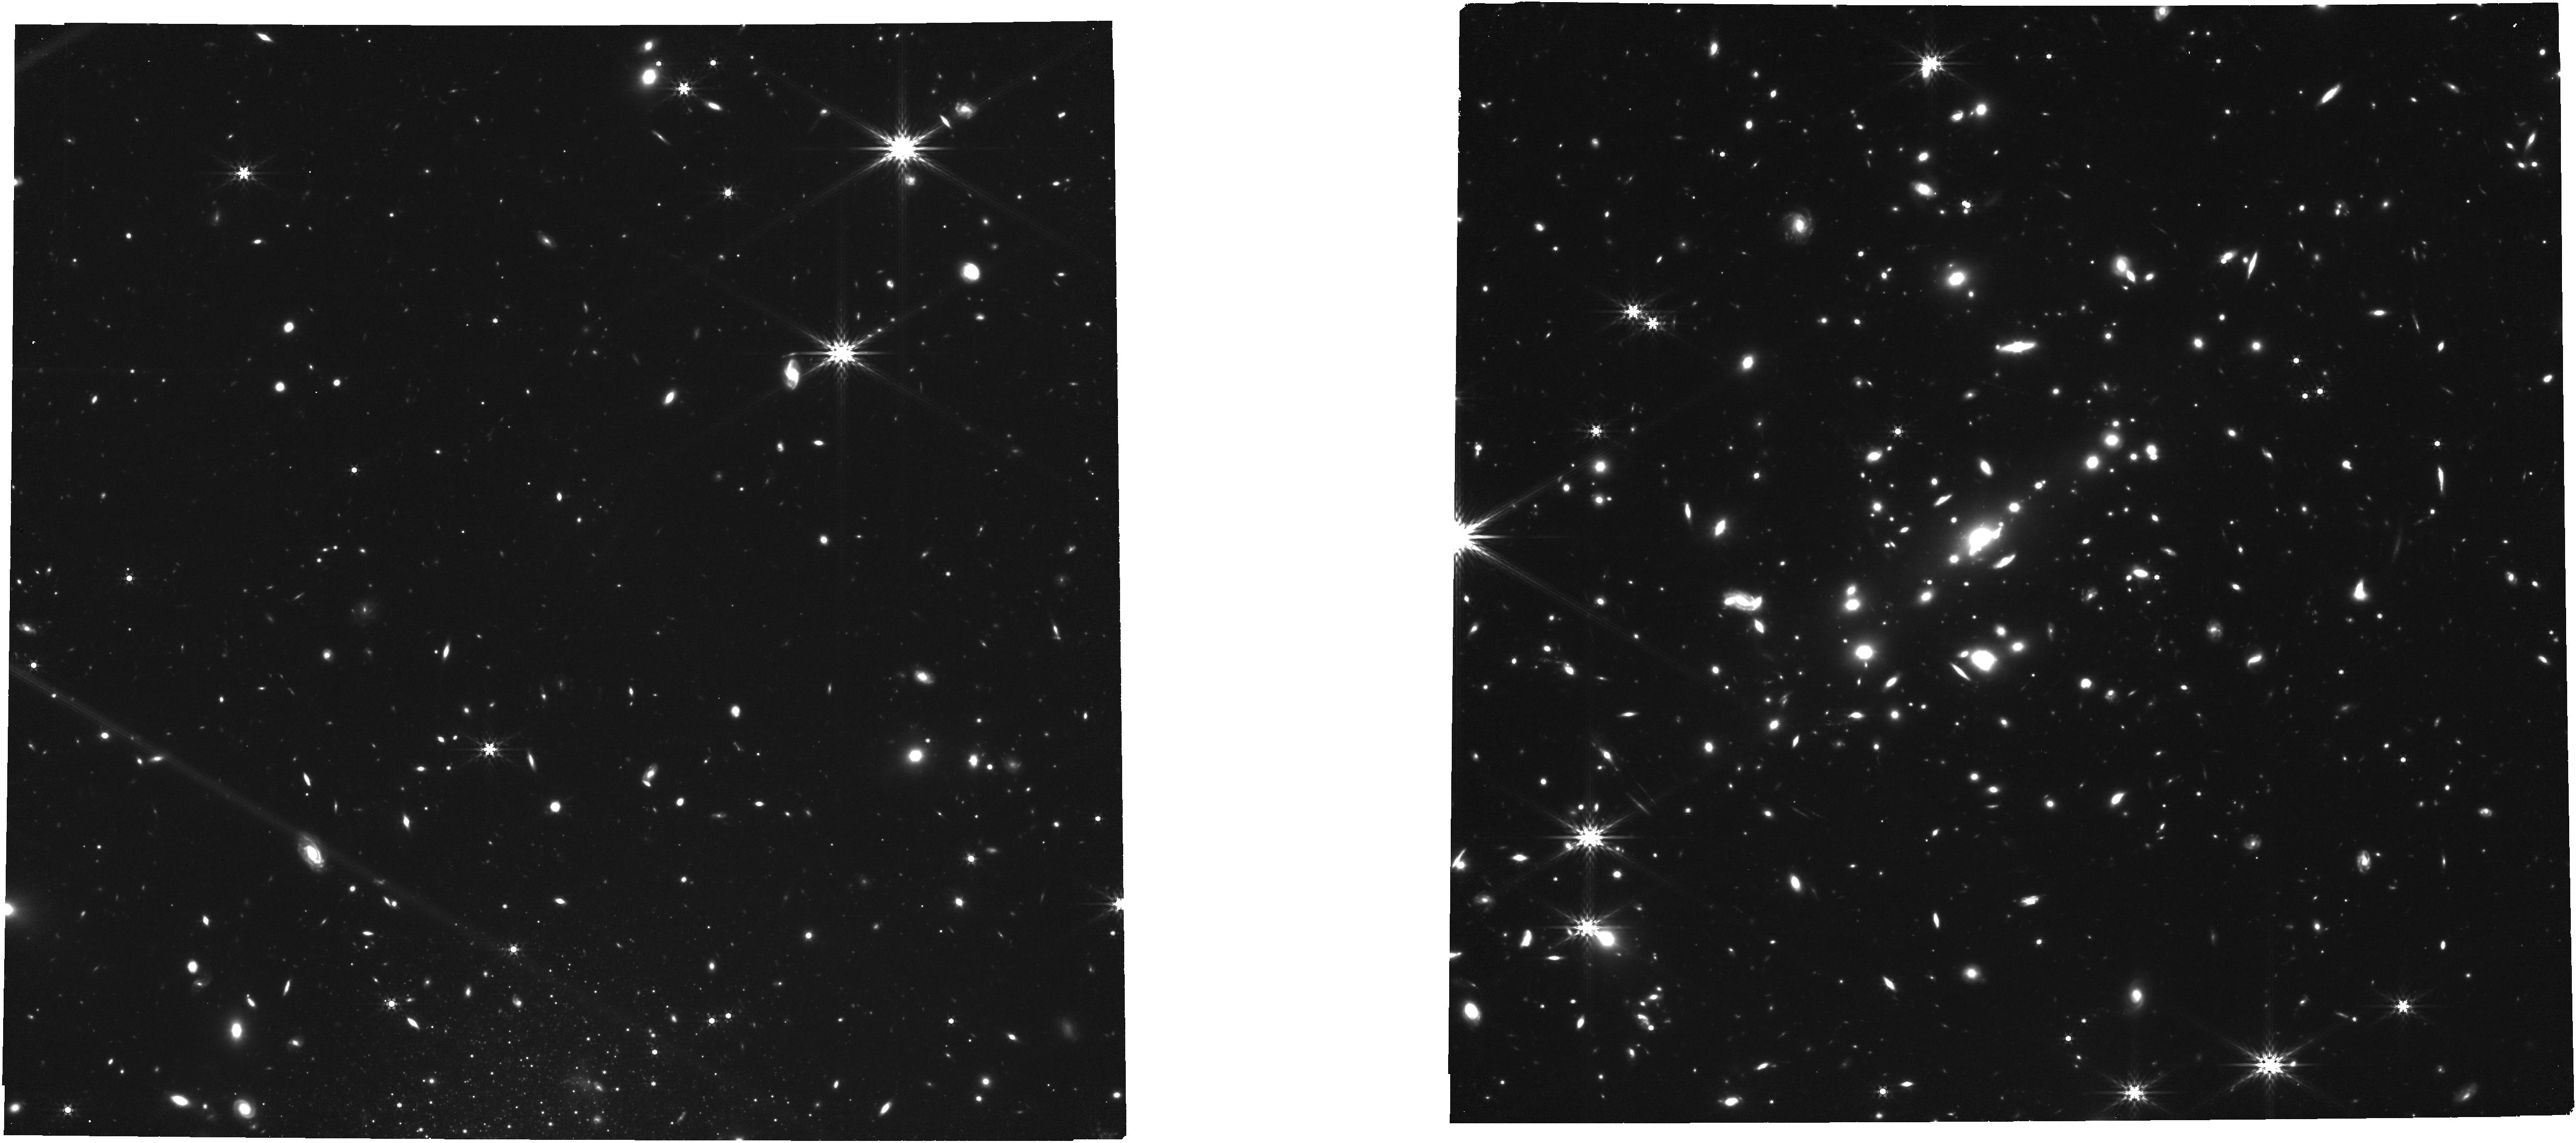
Target: SPT0615-57. Instrument: NIRCAM. Filter: F444W. Exposure: 49 min. Observation ID: jw04212-o001_t001_nircam_clear-f444w

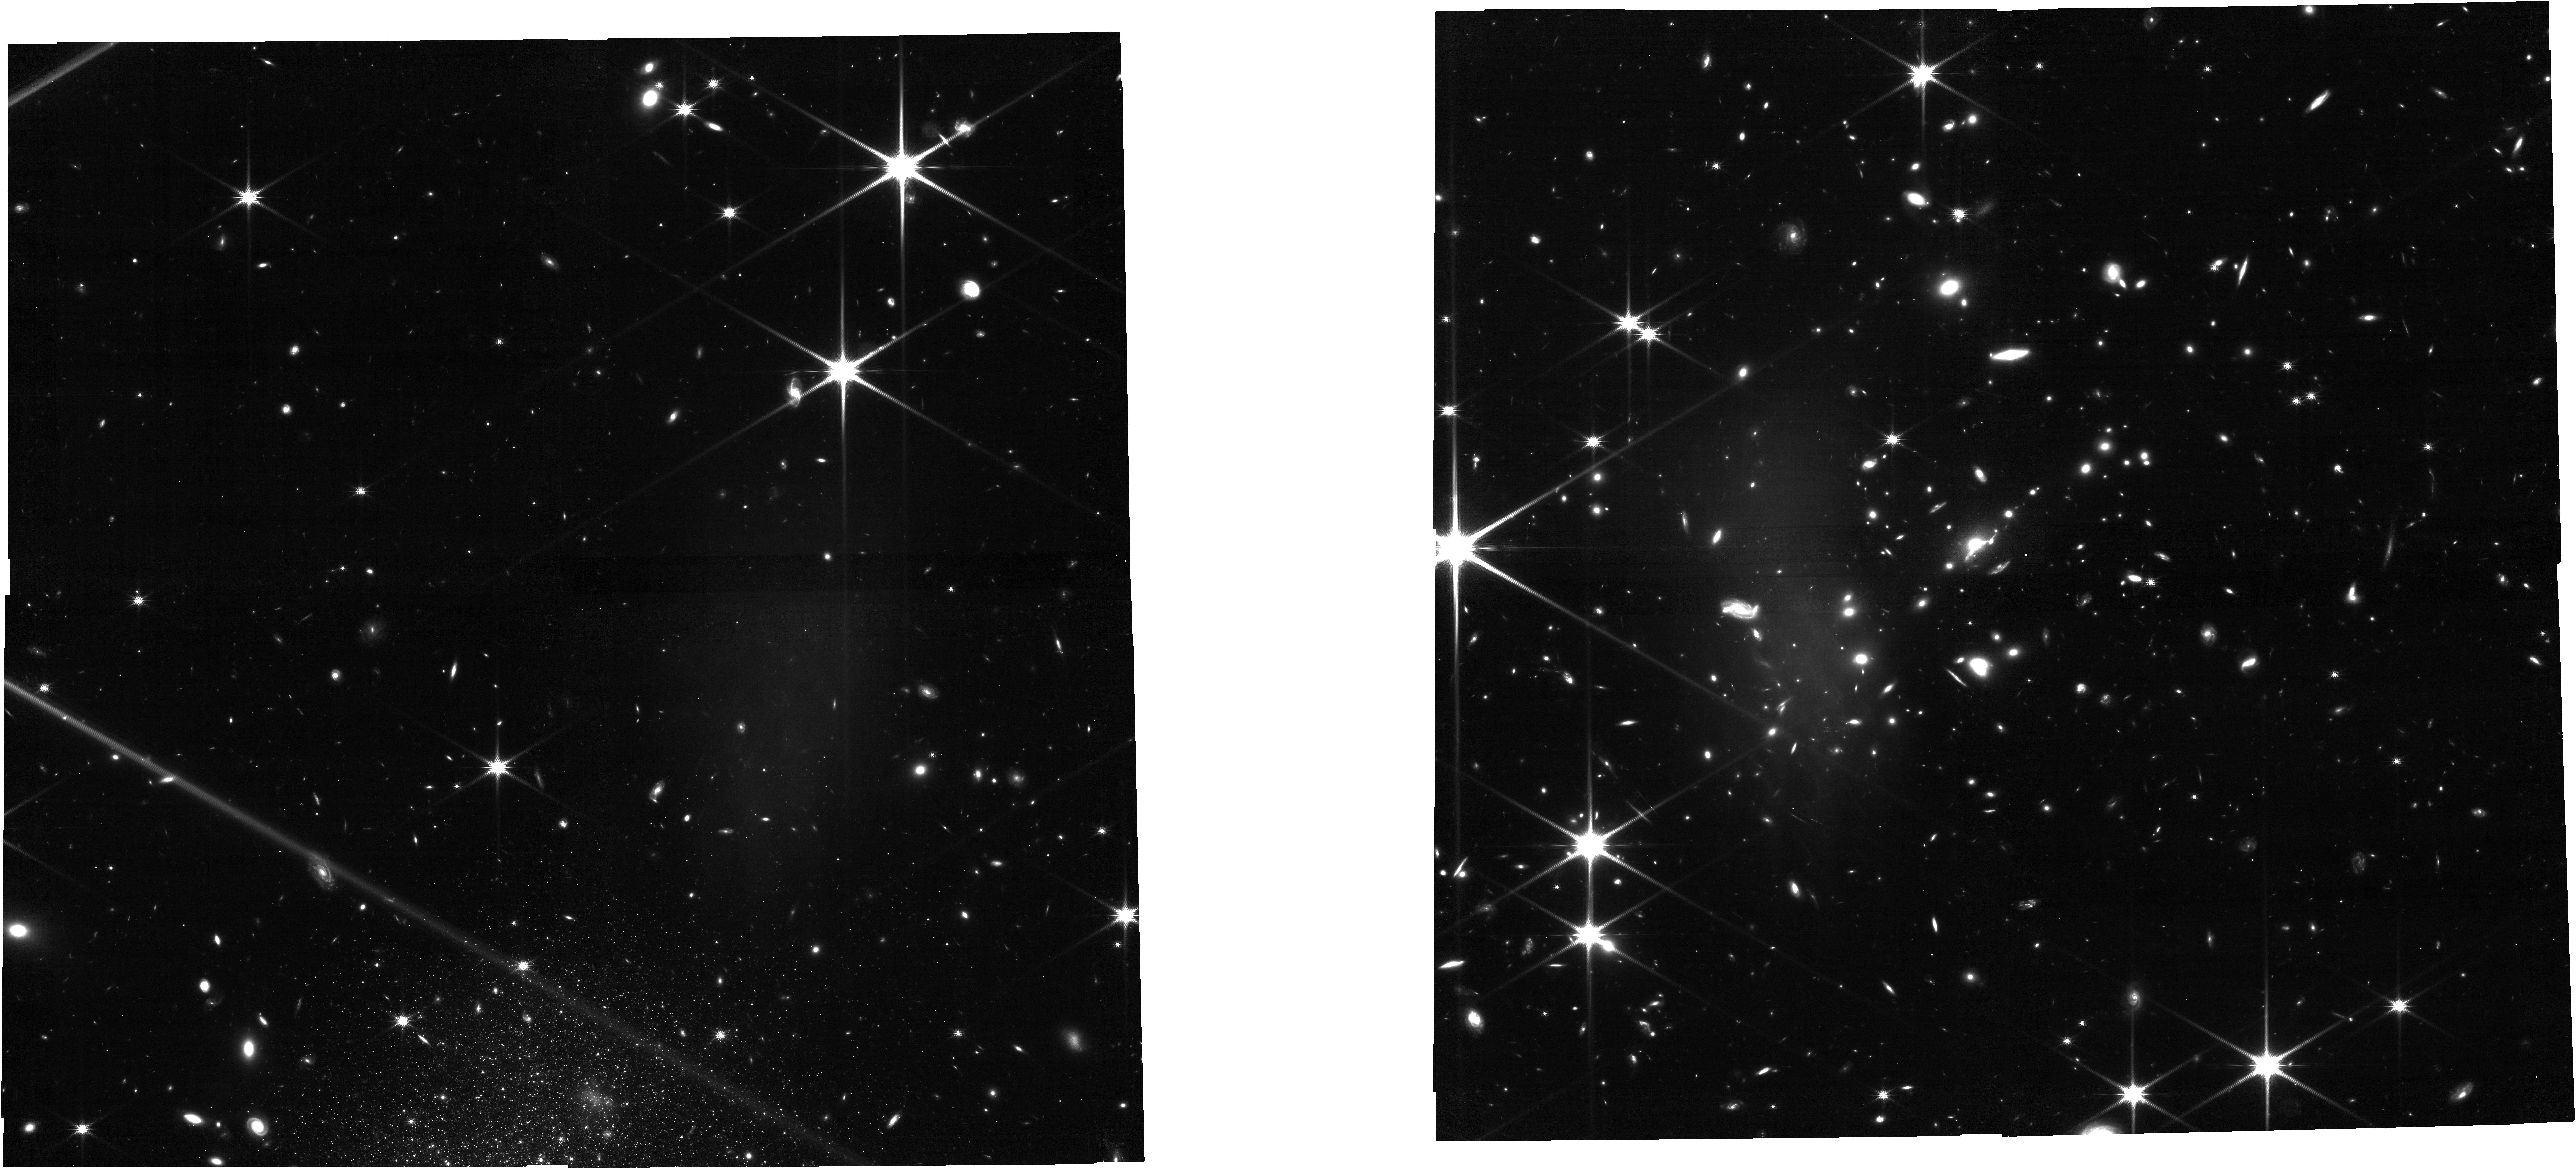
Target: SPT0615-57. Instrument: NIRCAM. Filter: F150W. Exposure: 49 min. Observation ID: jw04212-o001_t001_nircam_clear-f150w

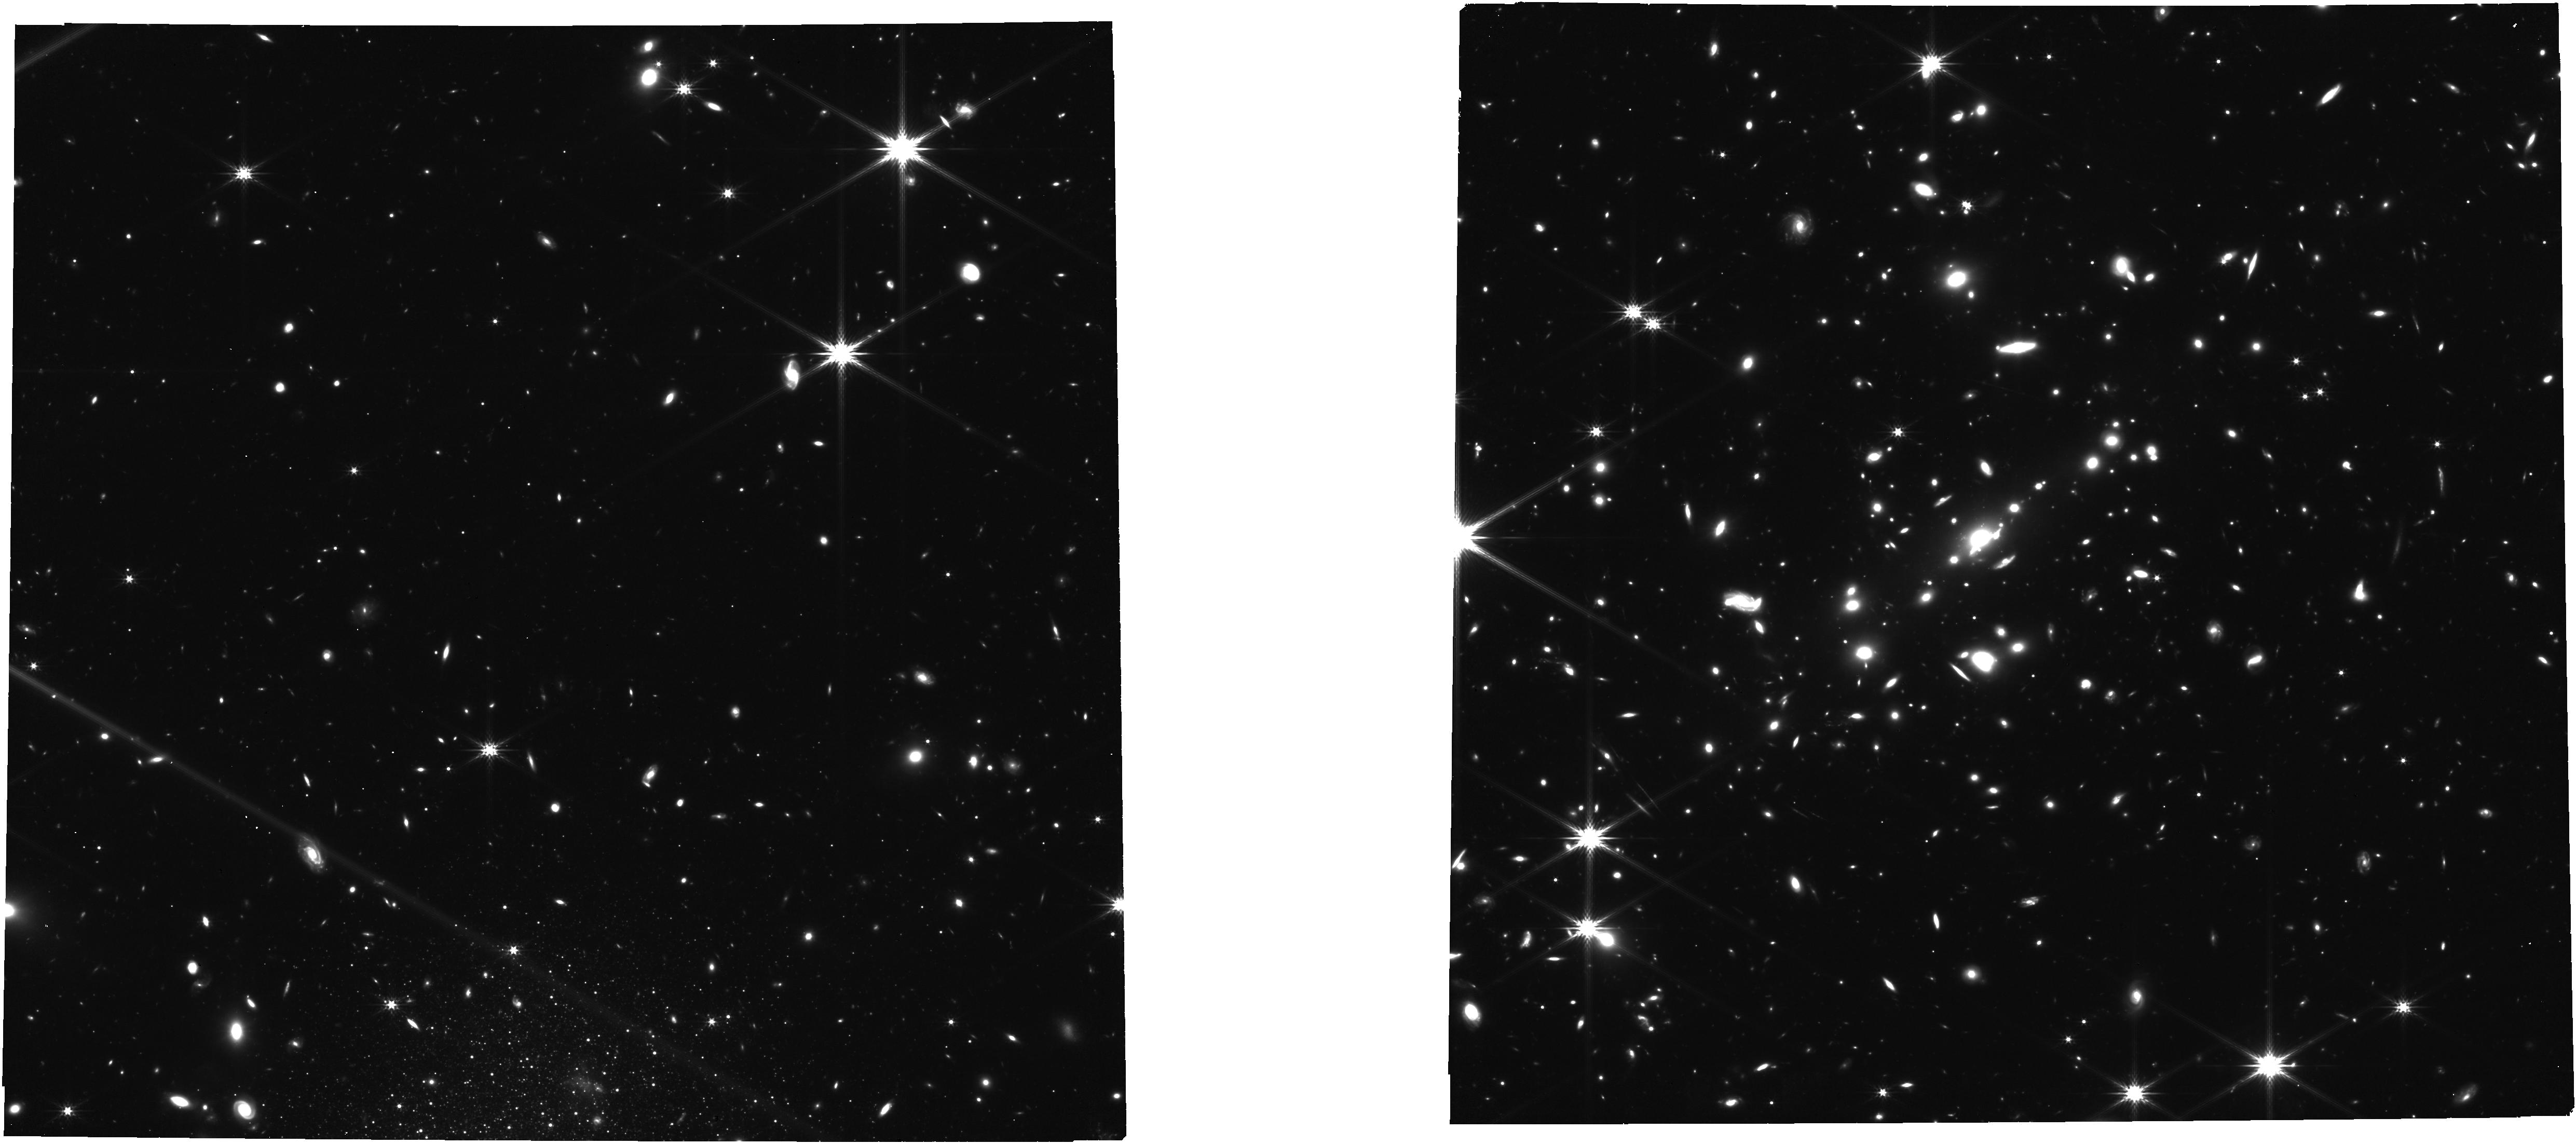
Target: SPT0615-57. Instrument: NIRCAM. Filter: F277W. Exposure: 49 min. Observation ID: jw04212-o001_t001_nircam_clear-f277w

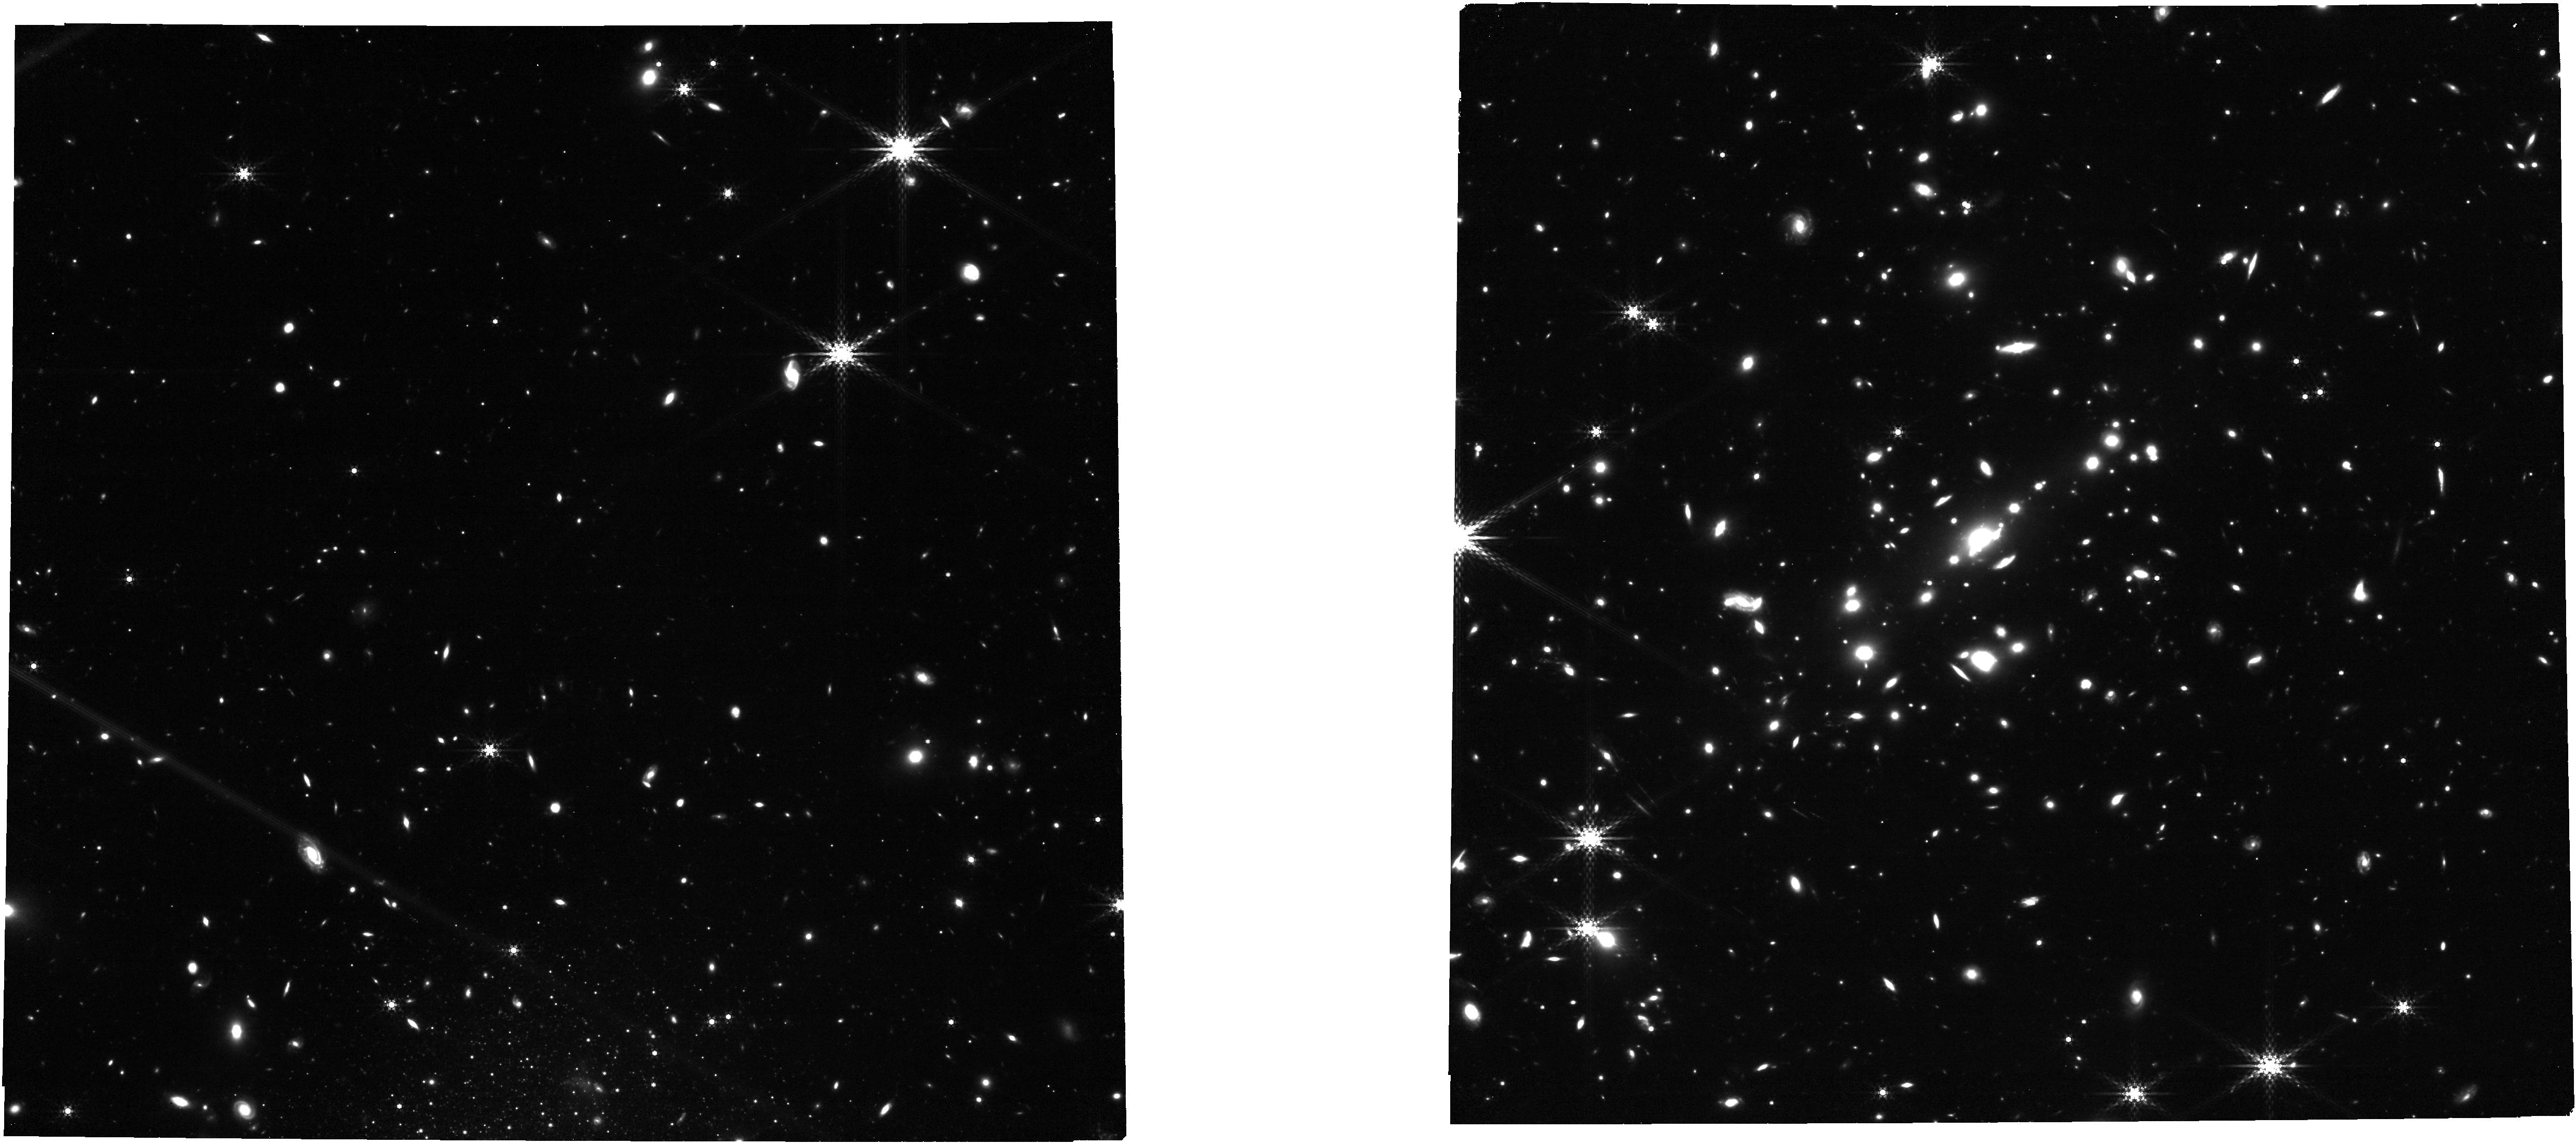
Target: SPT0615-57. Instrument: NIRCAM. Filter: F410M. Exposure: 49 min. Observation ID: jw04212-o001_t001_nircam_clear-f410m

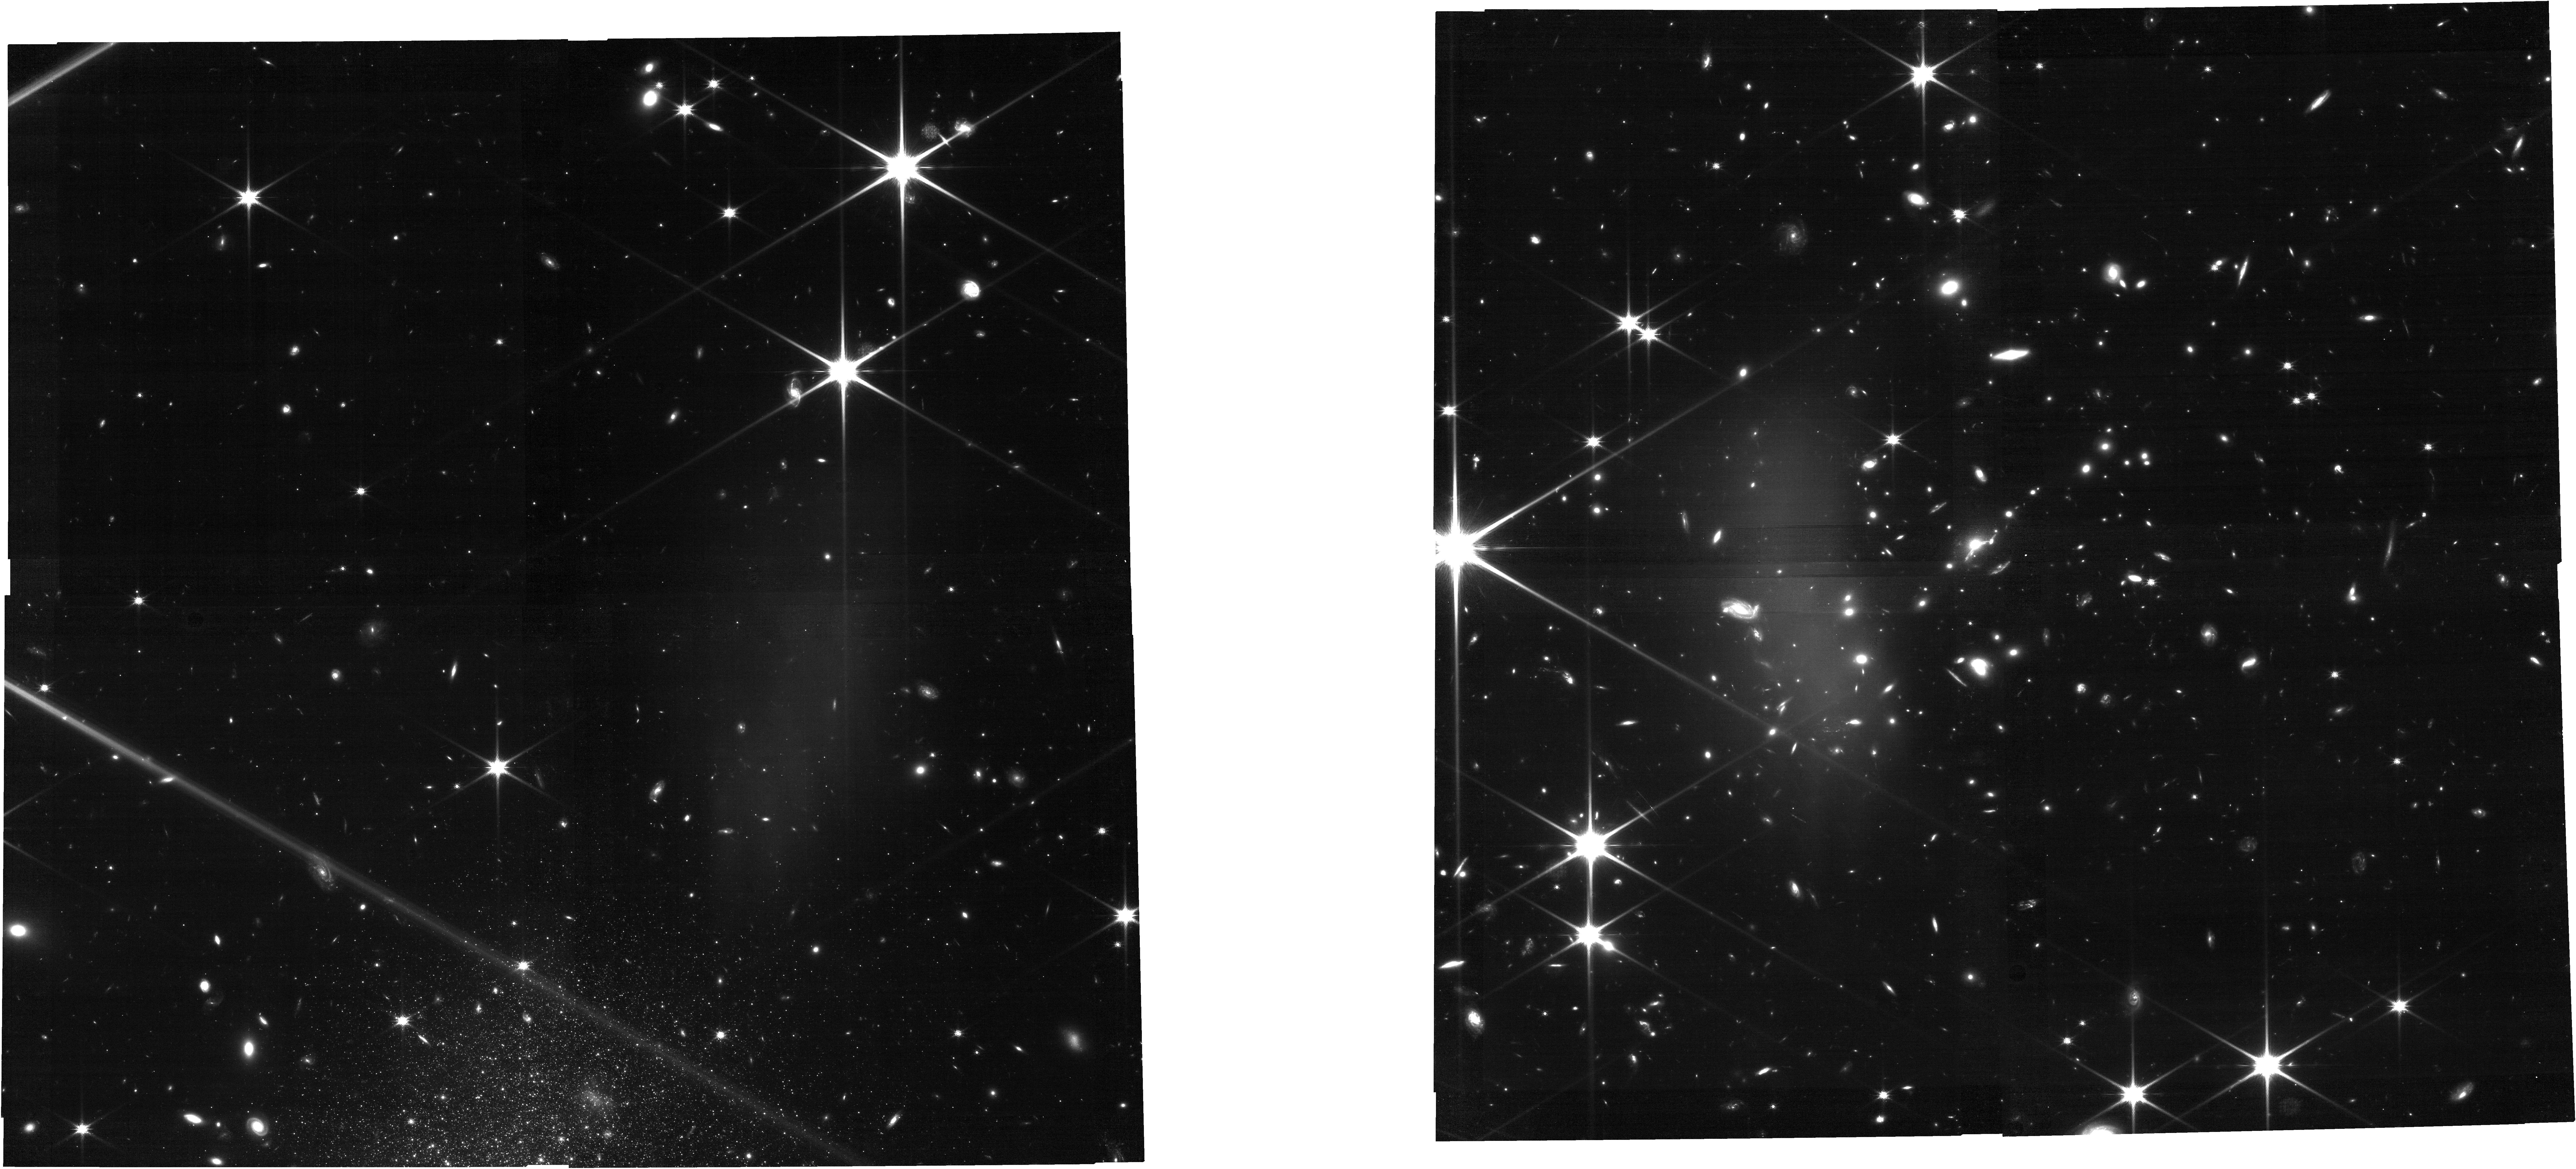
Target: SPT0615-57. Instrument: NIRCAM. Filter: F115W. Exposure: 49 min. Observation ID: jw04212-o001_t001_nircam_clear-f115w

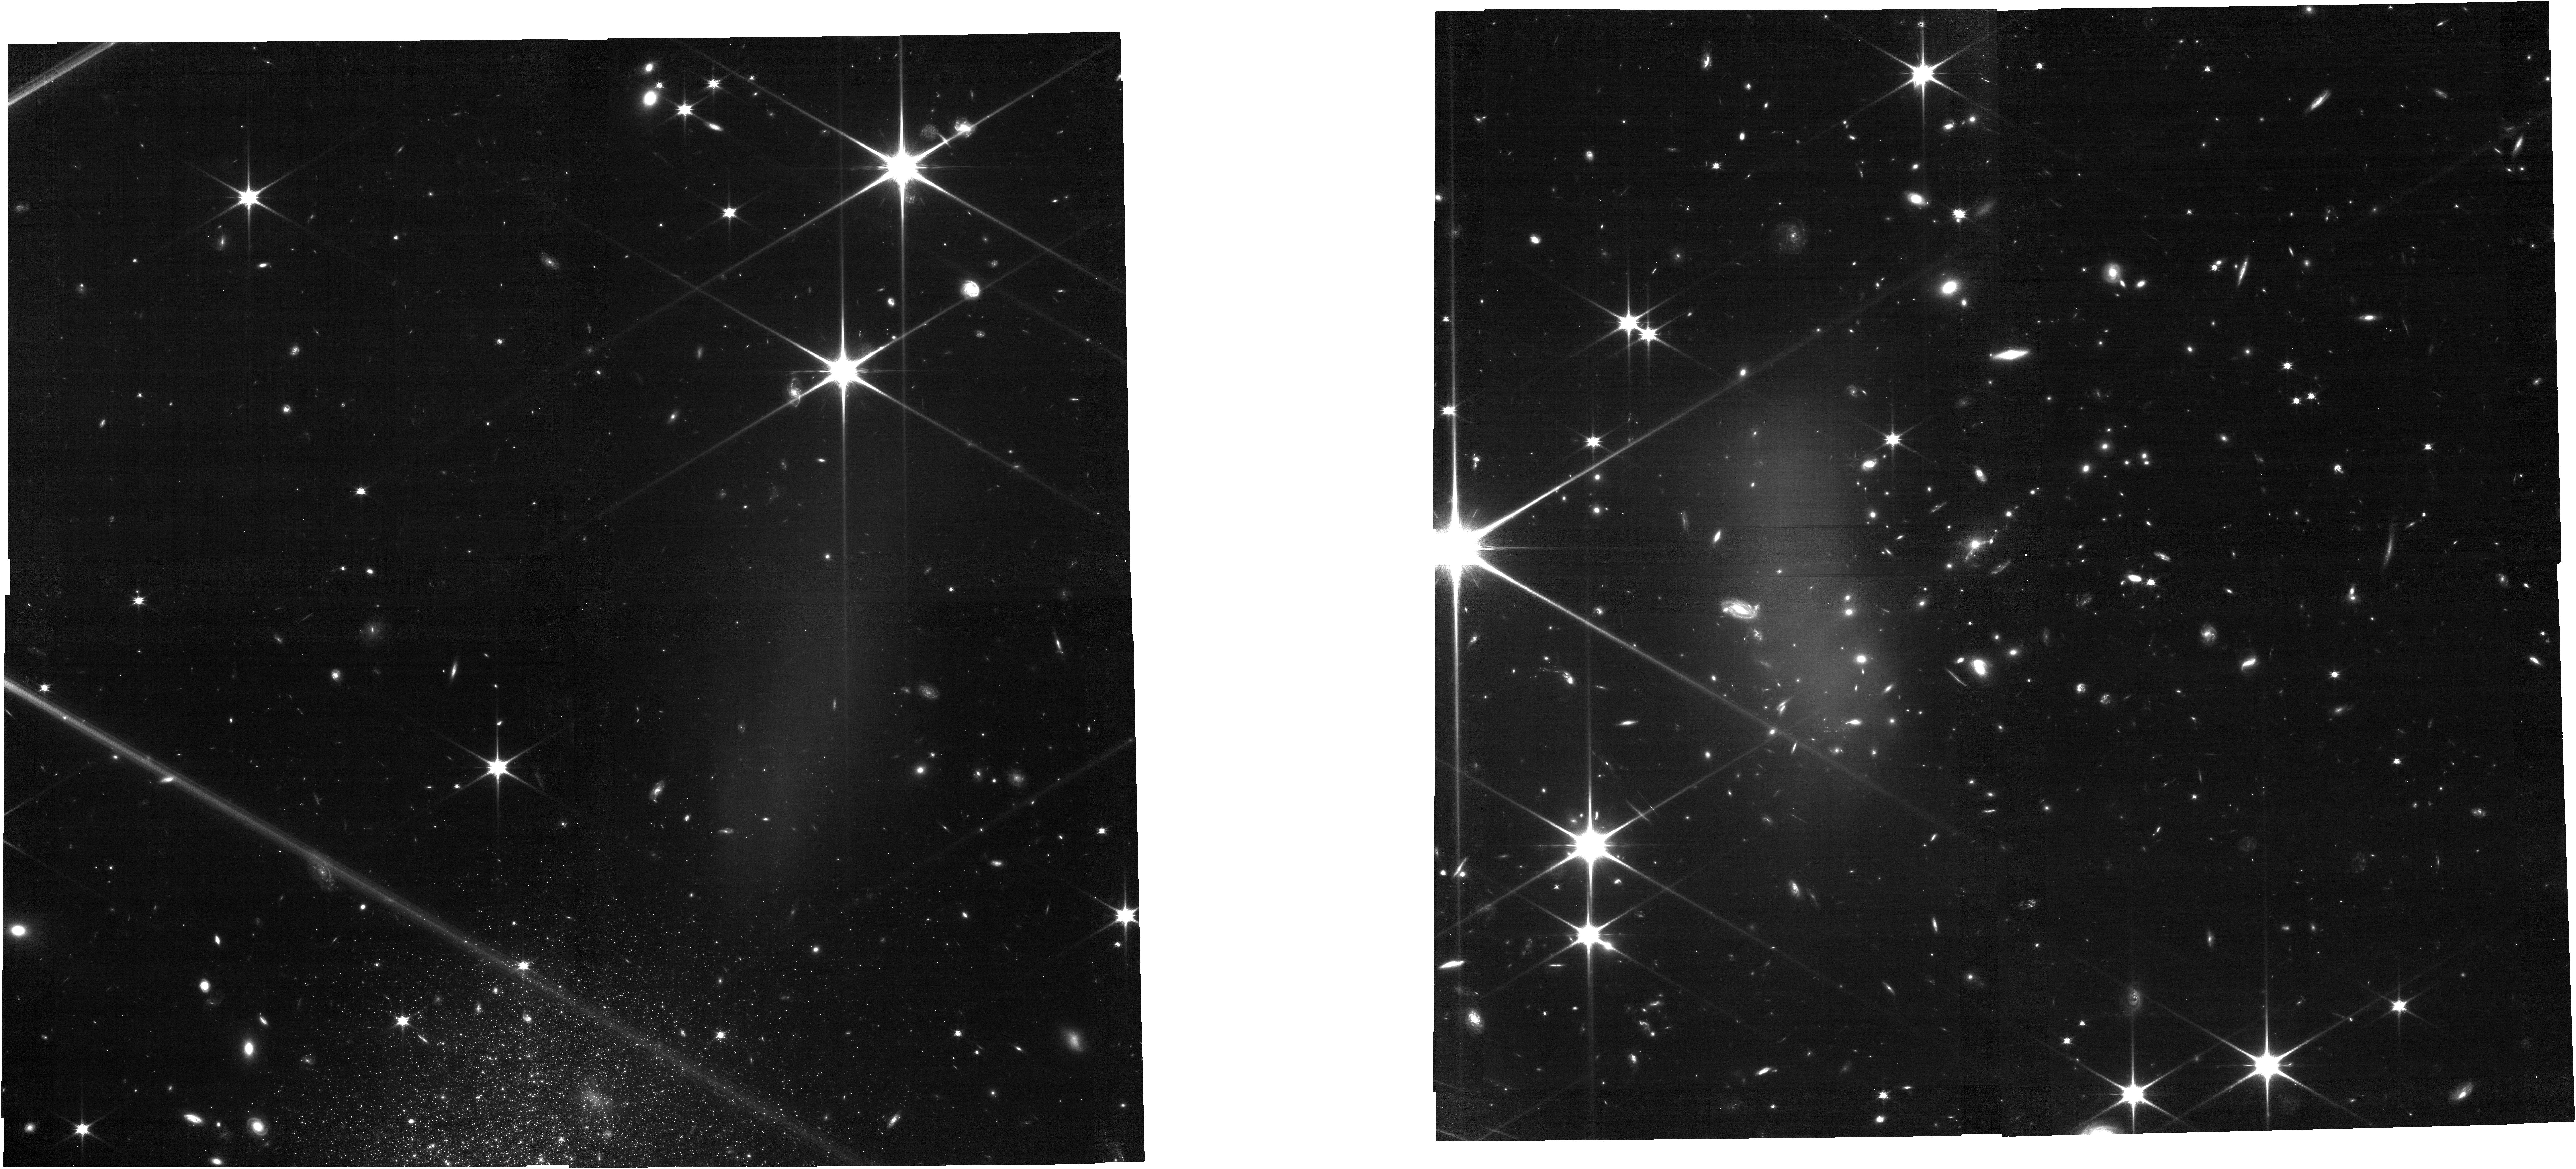
Target: SPT0615-57. Instrument: NIRCAM. Filter: F090W. Exposure: 49 min. Observation ID: jw04212-o001_t001_nircam_clear-f090w

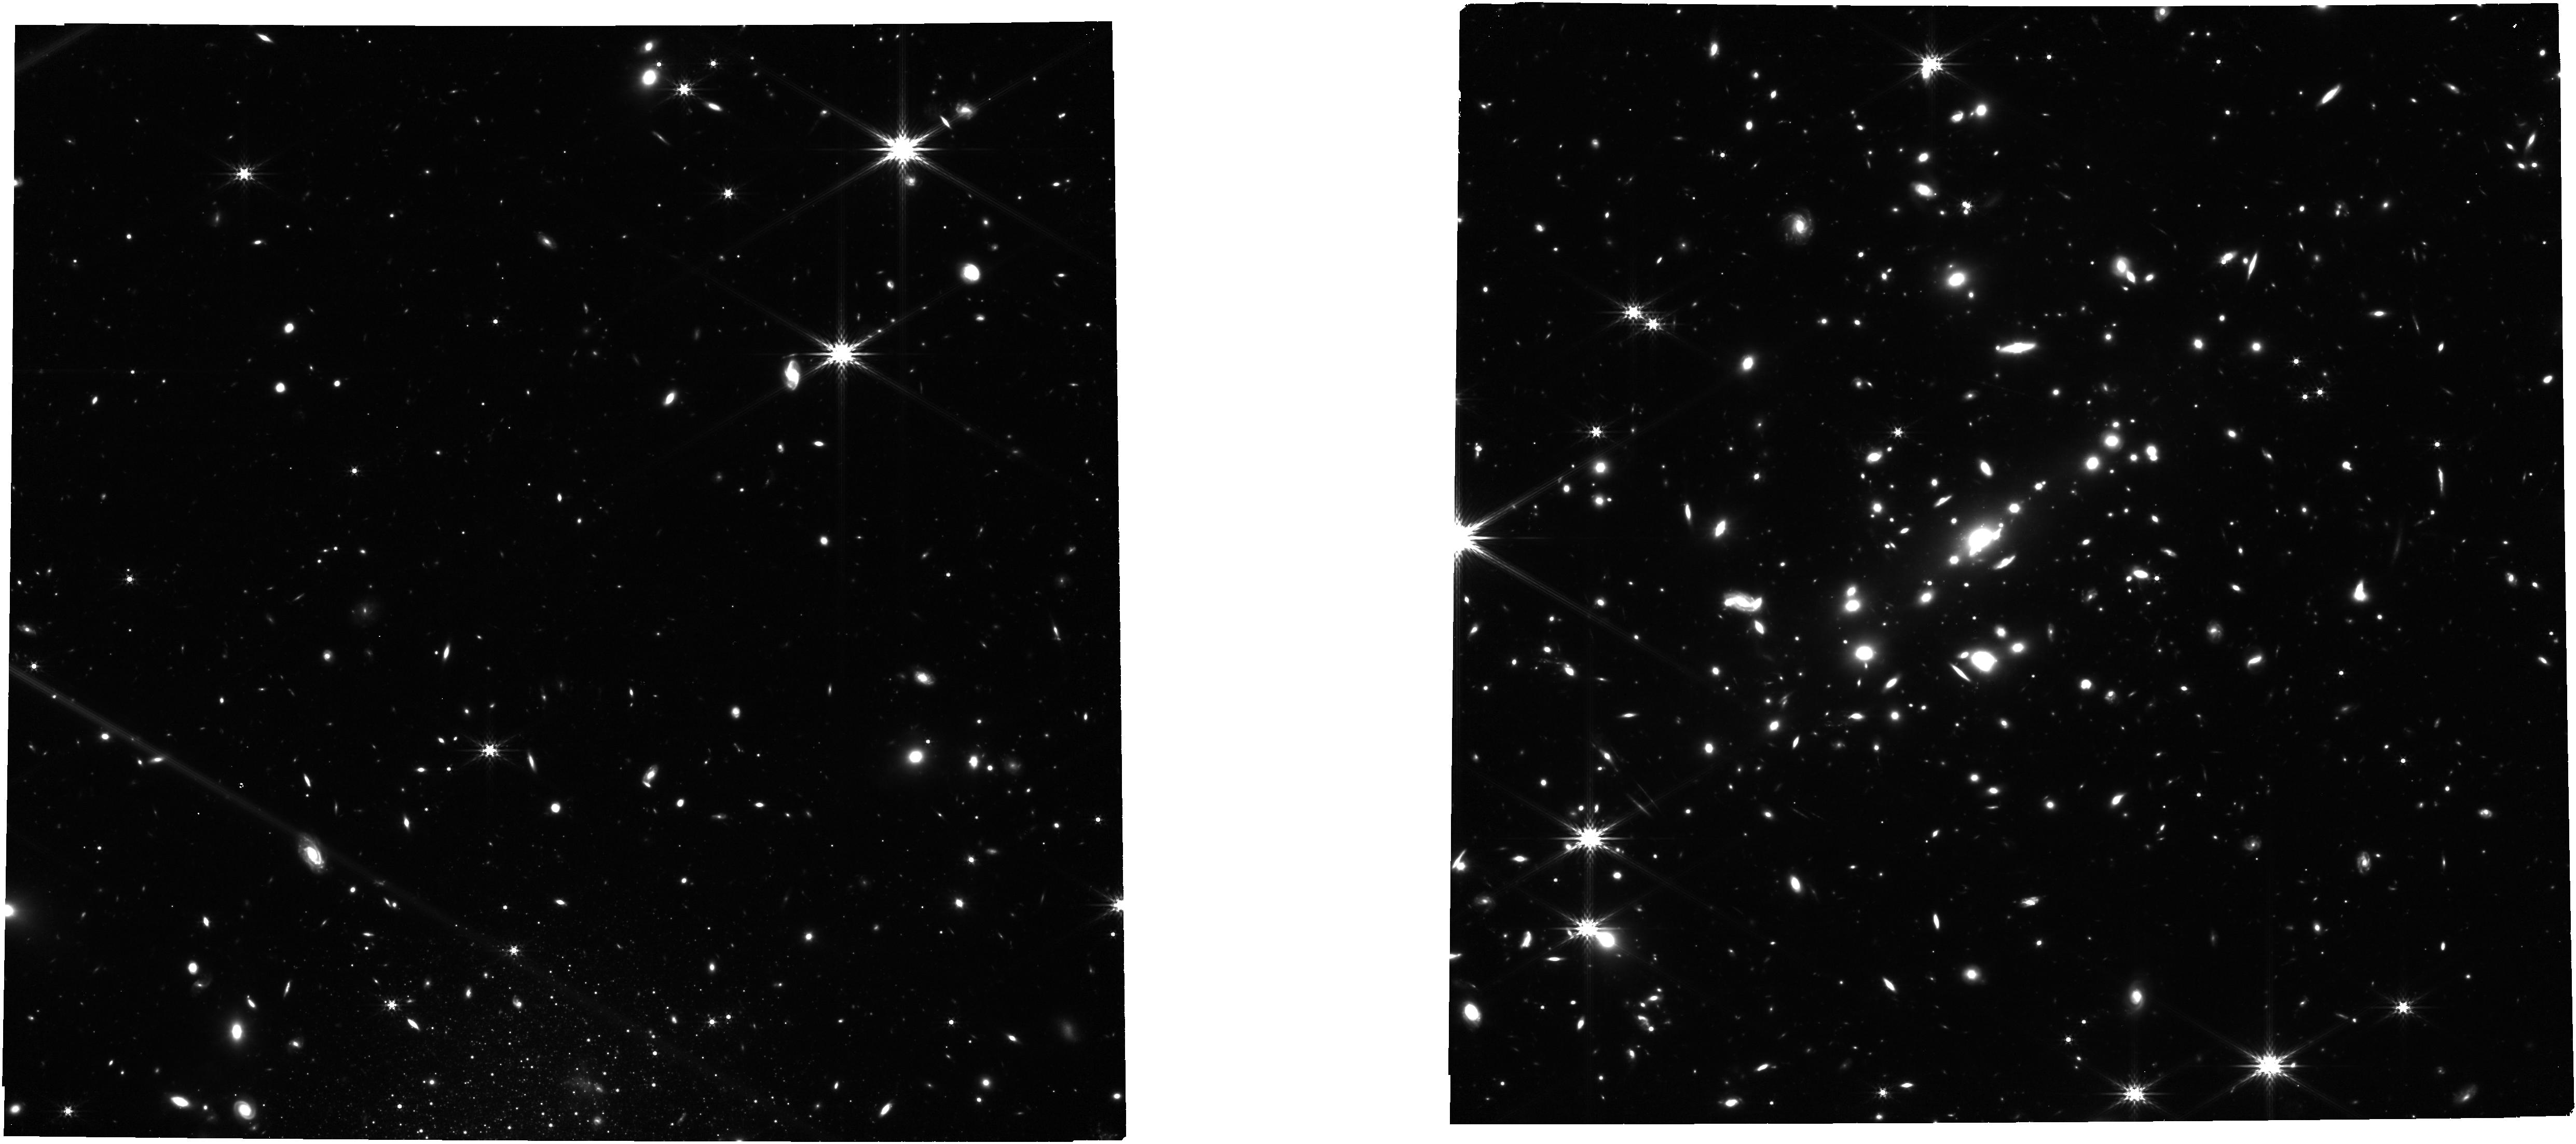
Target: SPT0615-57. Instrument: NIRCAM. Filter: F356W. Exposure: 49 min. Observation ID: jw04212-o001_t001_nircam_clear-f356w

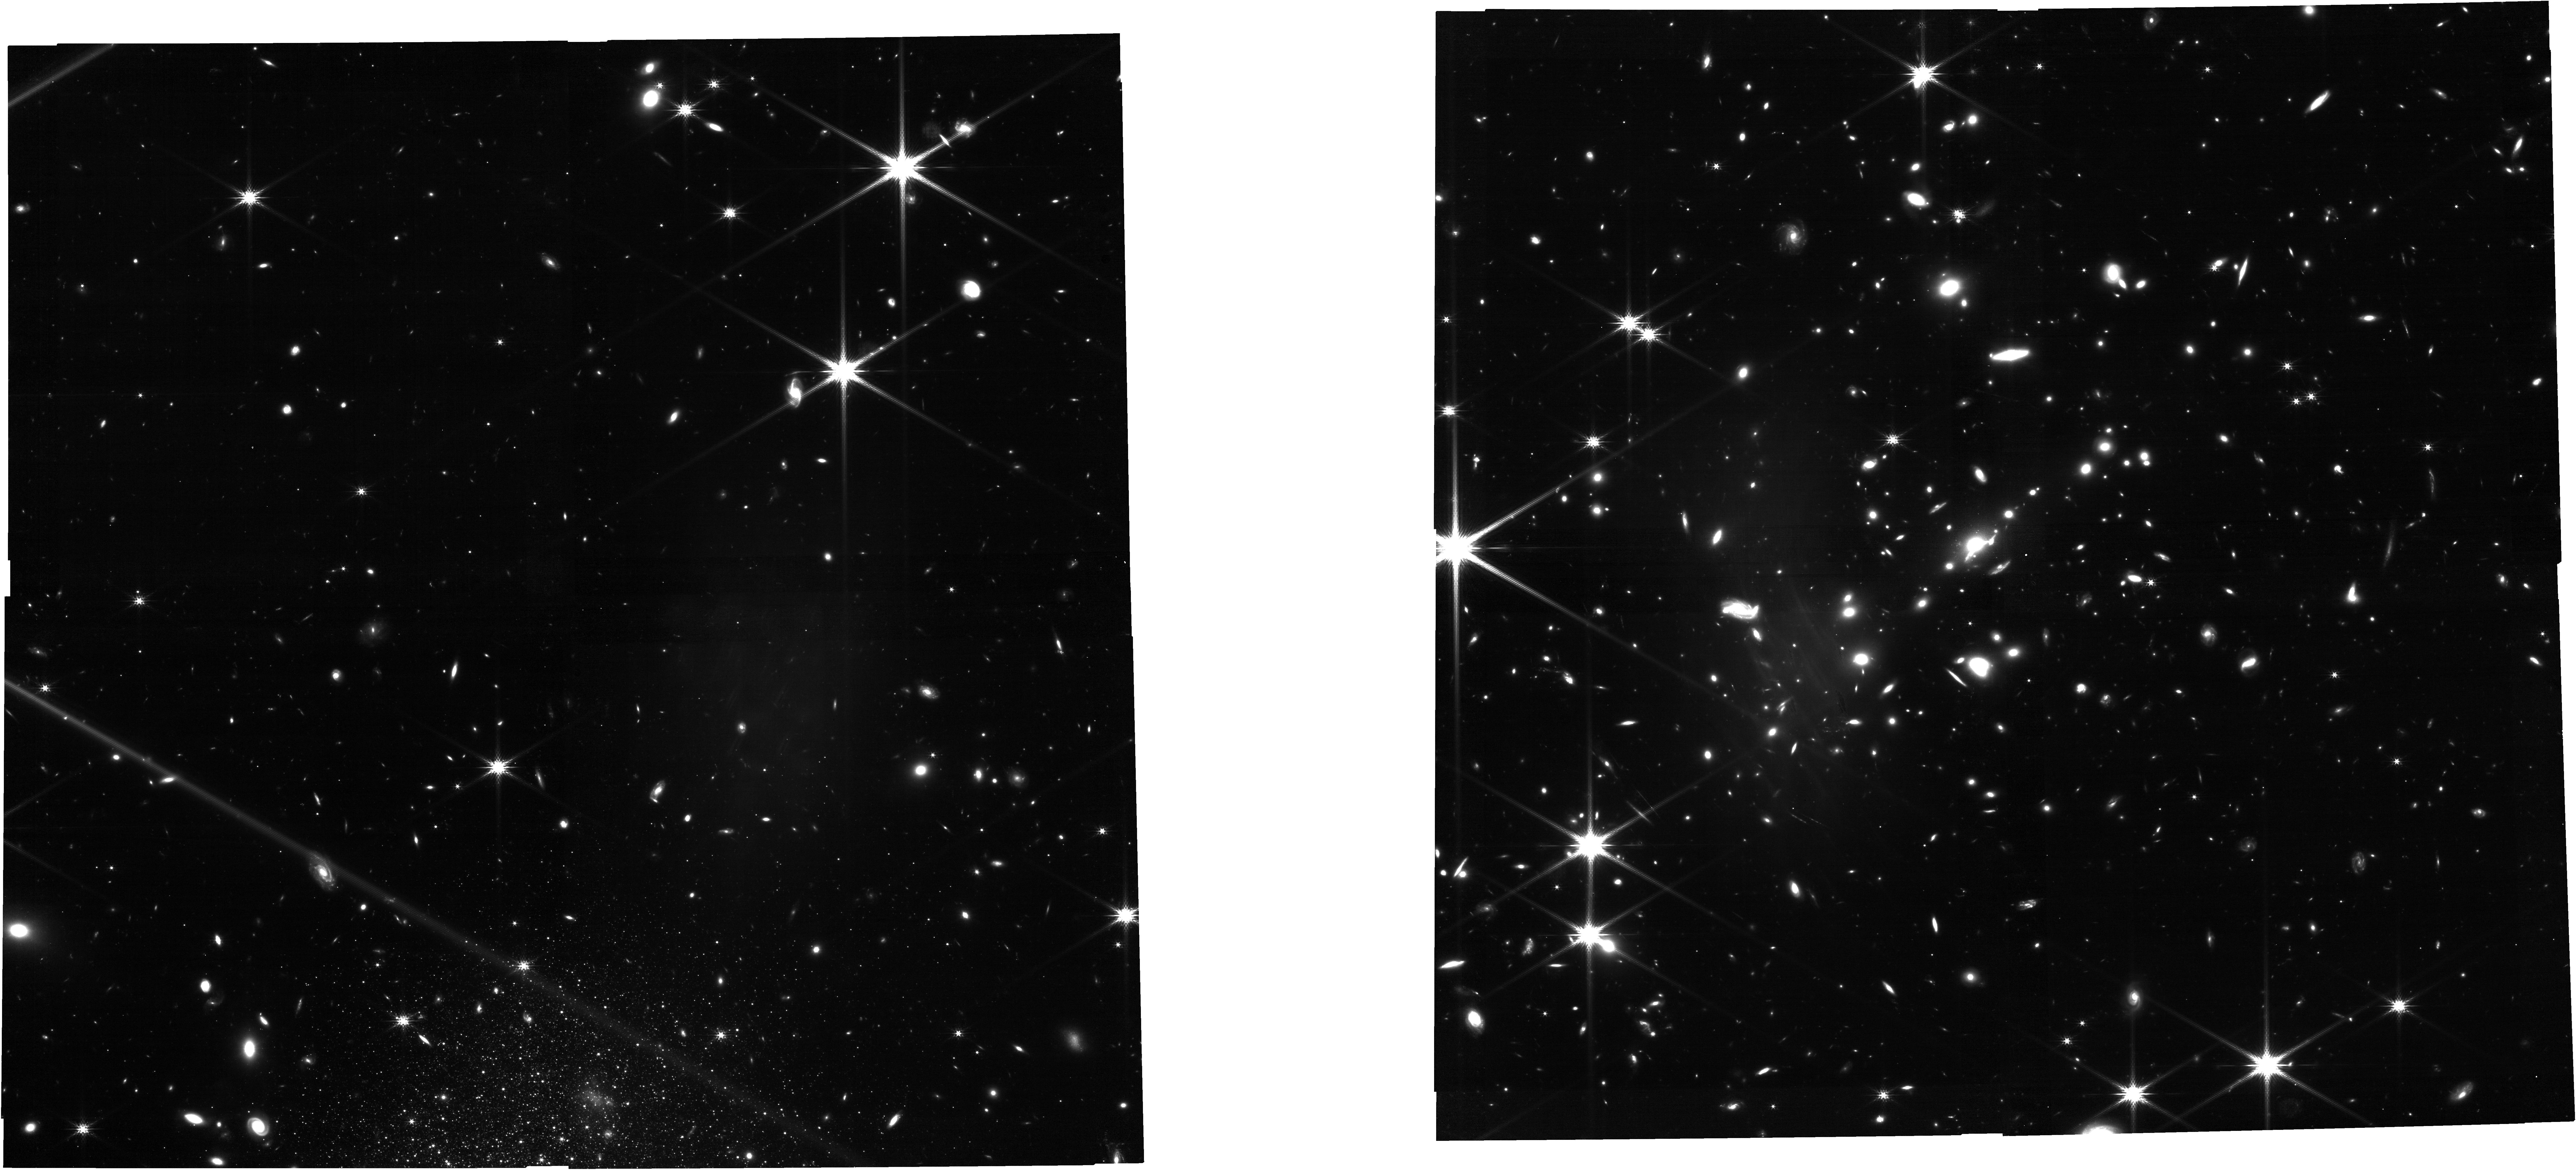
Target: SPT0615-57. Instrument: NIRCAM. Filter: F200W. Exposure: 49 min. Observation ID: jw04212-o001_t001_nircam_clear-f200w

Unveiling the Most Distant Lensed Arc at z~10 (PI: Bradley, Larry)

JWST was designed to study distant galaxies in the early universe. It has already discovered many, but most are too faint and small to be studied in detail. To understand early galaxies, we must understand the small star clusters (r < 100 pc) within. Gravitational lensing has delivered a few precious highly-magnified galaxies out to z = 6 that reveal small star clusters in the early universe with Hubble and now JWST. Here we propose the first detailed study of a galaxy at z = 10, observed just 500 Myr after the Big Bang, well before reionization was complete. SPT0615-JD is the brightest z ~ 10 galaxy known, magnified to AB mag 25 and stretched to an arc 2.5" long, revealing structures as small as r ~ 25 pc in Hubble imaging. We propose JWST NIRCam imaging to measure the colors of these star clusters for the first time, yielding age and mass estimates, while resolving still smaller star clusters with radii < 10 pc. We also propose NIRSpec G395H high-resolution R~3000 spectroscopy in spatially resolved segments of the galaxy with MSA slitlets covering the length of the arc. For the first time, we will resolve the [OII] doublet in a galaxy during reionization, yielding its gas density in multiple locations. We will resolve and measure line widths, revealing outflows that may have enabled early galaxies to reionize the universe. We expect to detect [OIII] 4363Å enabling a direct metallicity measurement when combined with [OIII] 5007Å that may also be detected in this proposal cycle depending on the redshift we measure. These data will also deliver ancillary science on many more high-redshift galaxies magnified by the exceptional lensing cluster SPT0615-57.